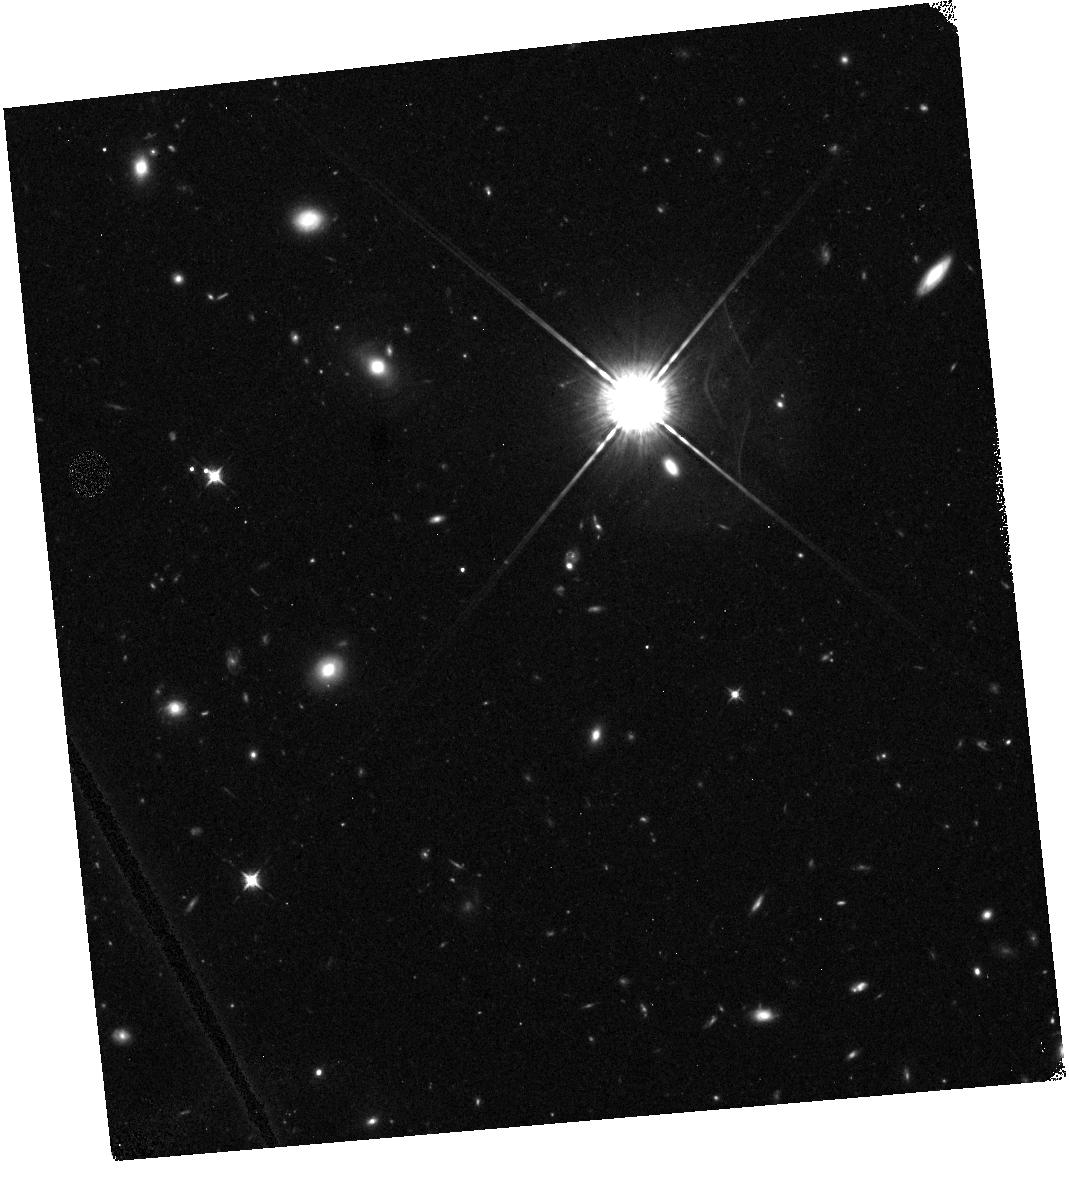
Target: field at RA 17.547°, Dec -2.376°
Instrument: WFC3/IR
Filter: F098M
Exposure: 48 min
Observation ID: hst_11702_02_wfc3_ir_f098m_ib8e02

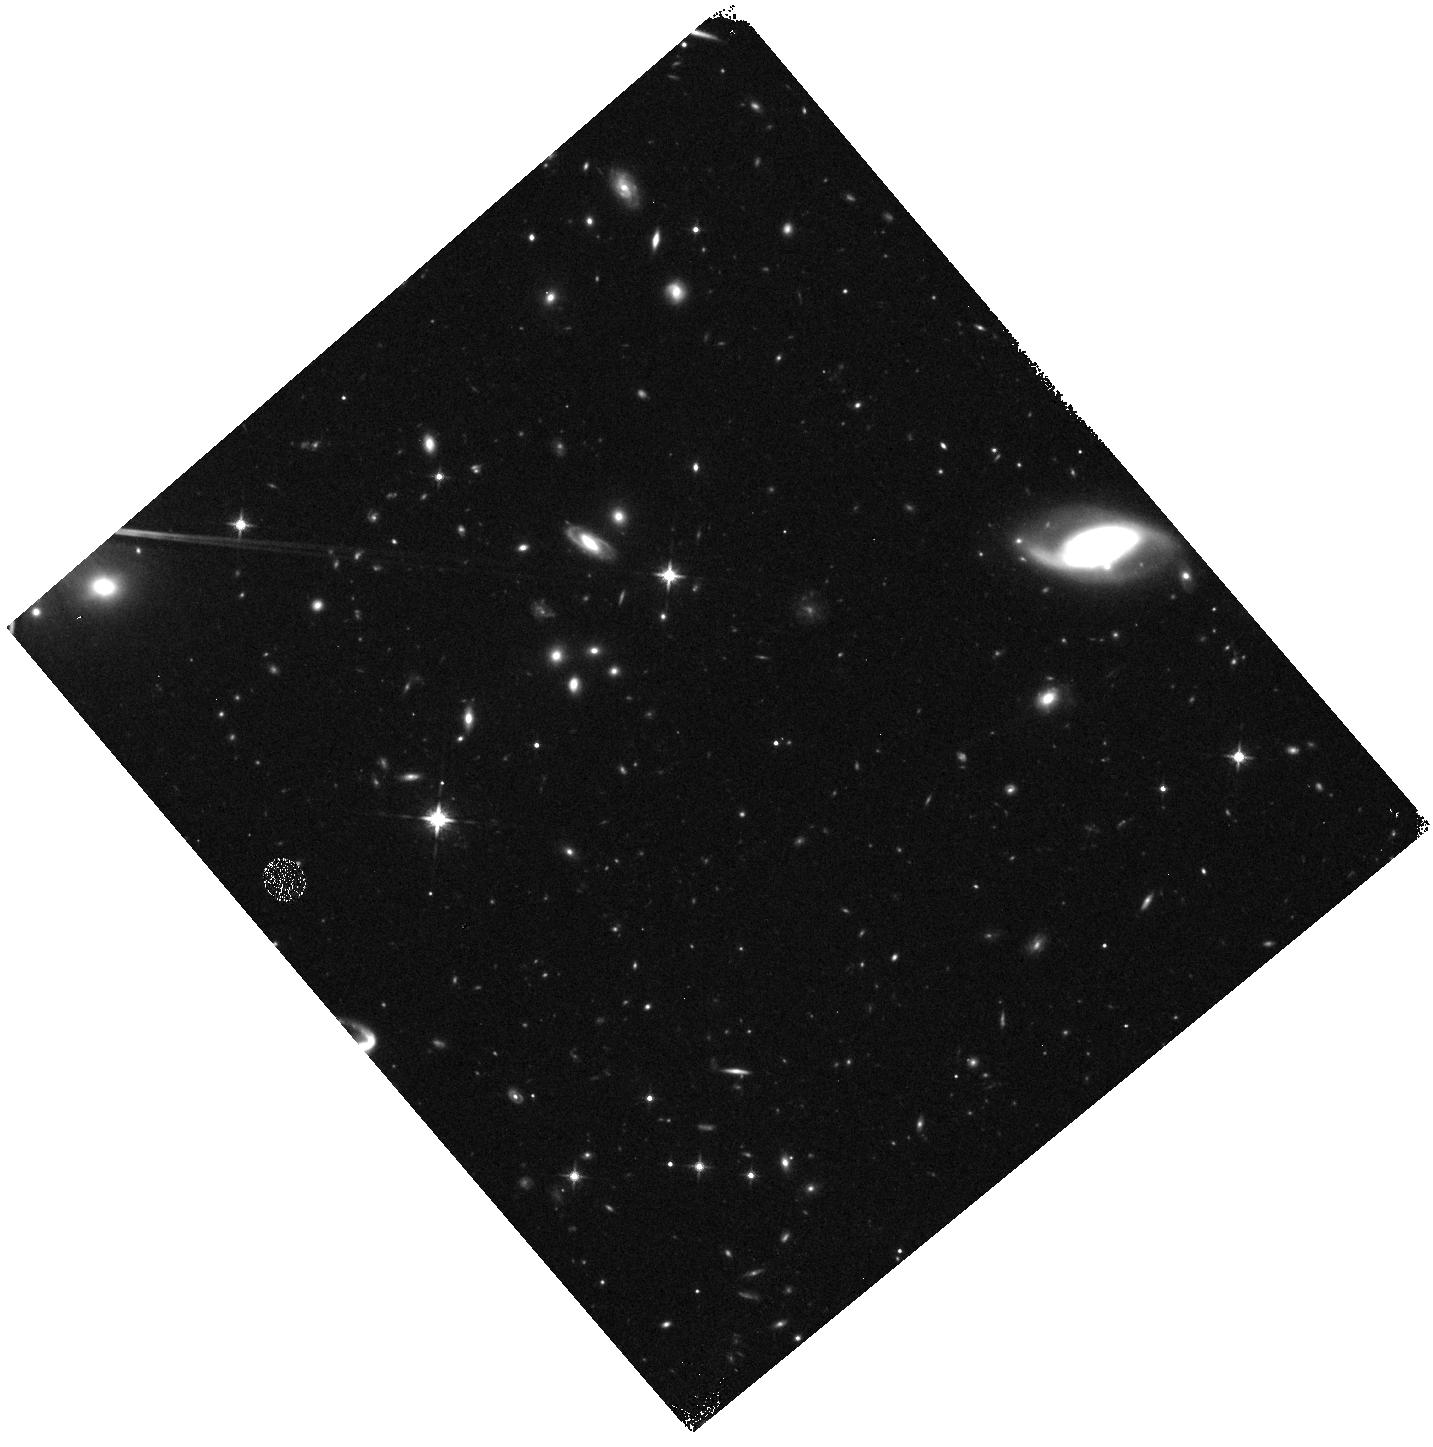
Target: field at RA 231.038°, Dec 9.905°
Instrument: WFC3/IR
Filter: F125W
Exposure: 27 min
Observation ID: hst_11702_55_wfc3_ir_f125w_ib8e55

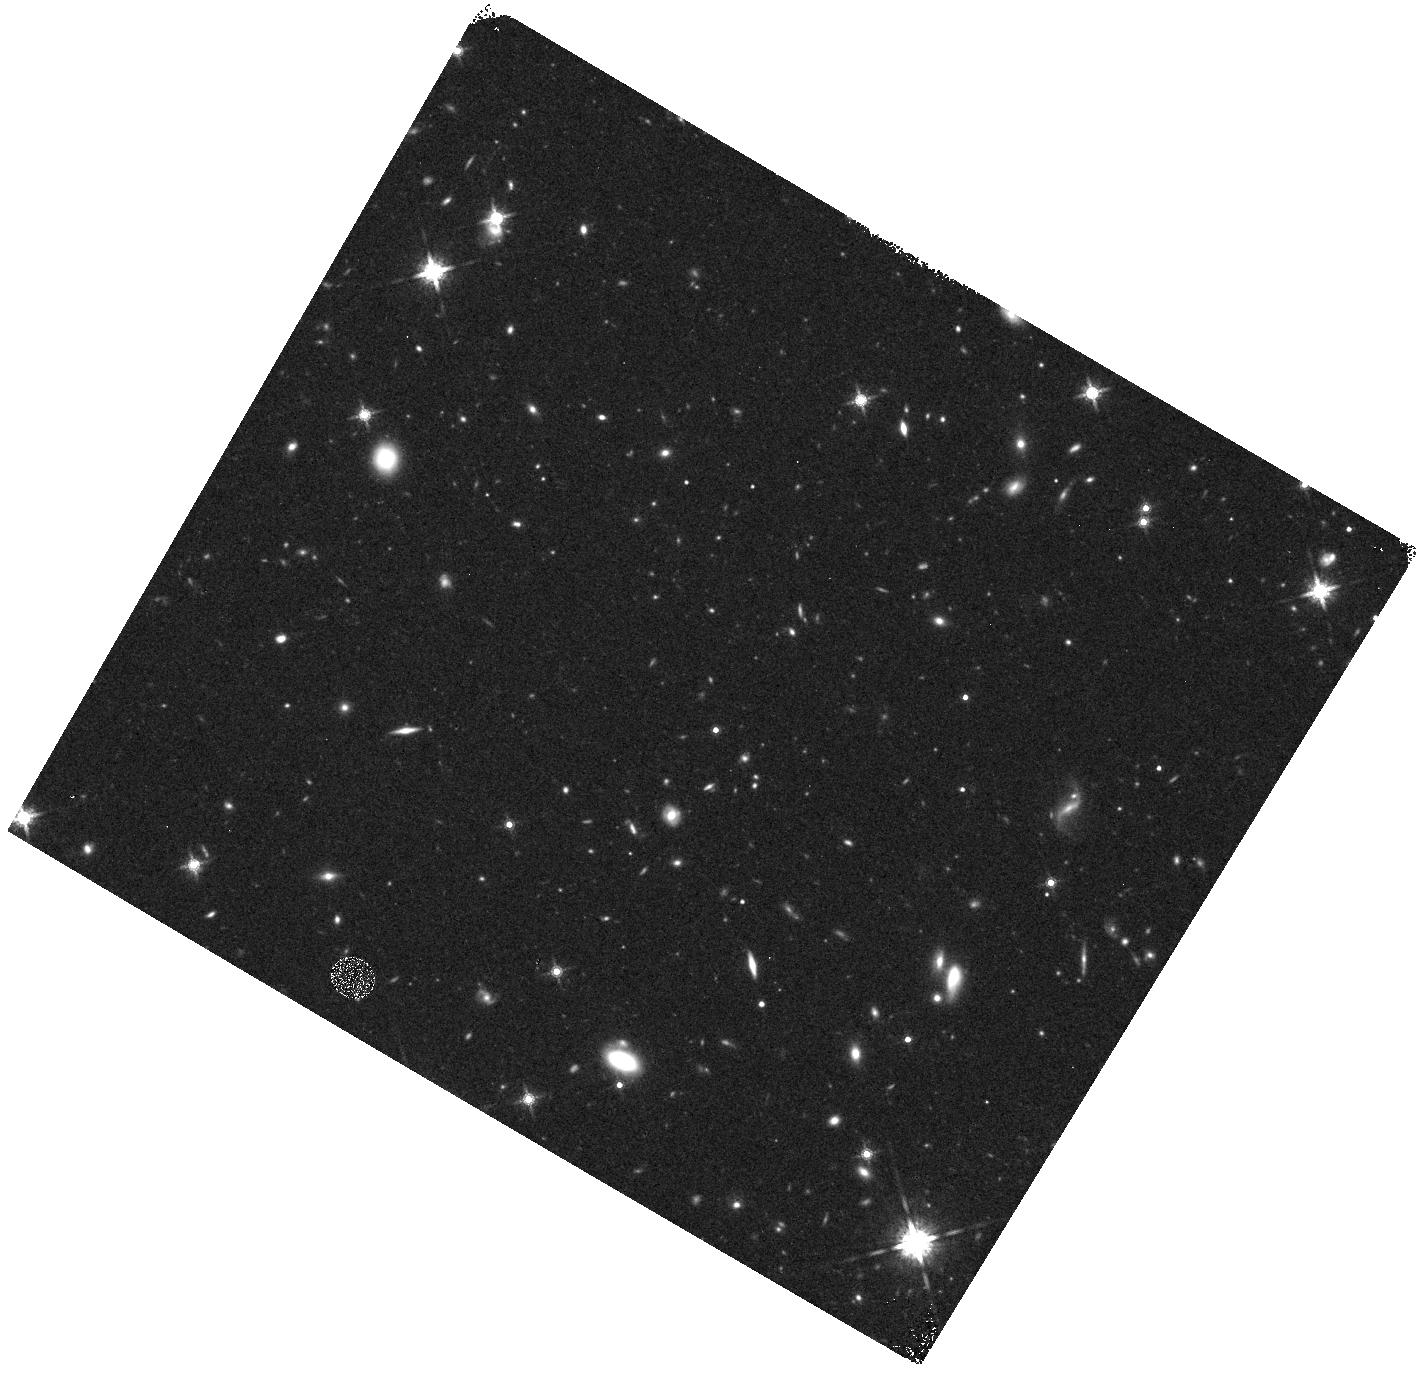
Target: field at RA 117.707°, Dec 29.282°
Instrument: WFC3/IR
Filter: F160W
Exposure: 22 min
Observation ID: hst_11702_46_wfc3_ir_f160w_ib8e46

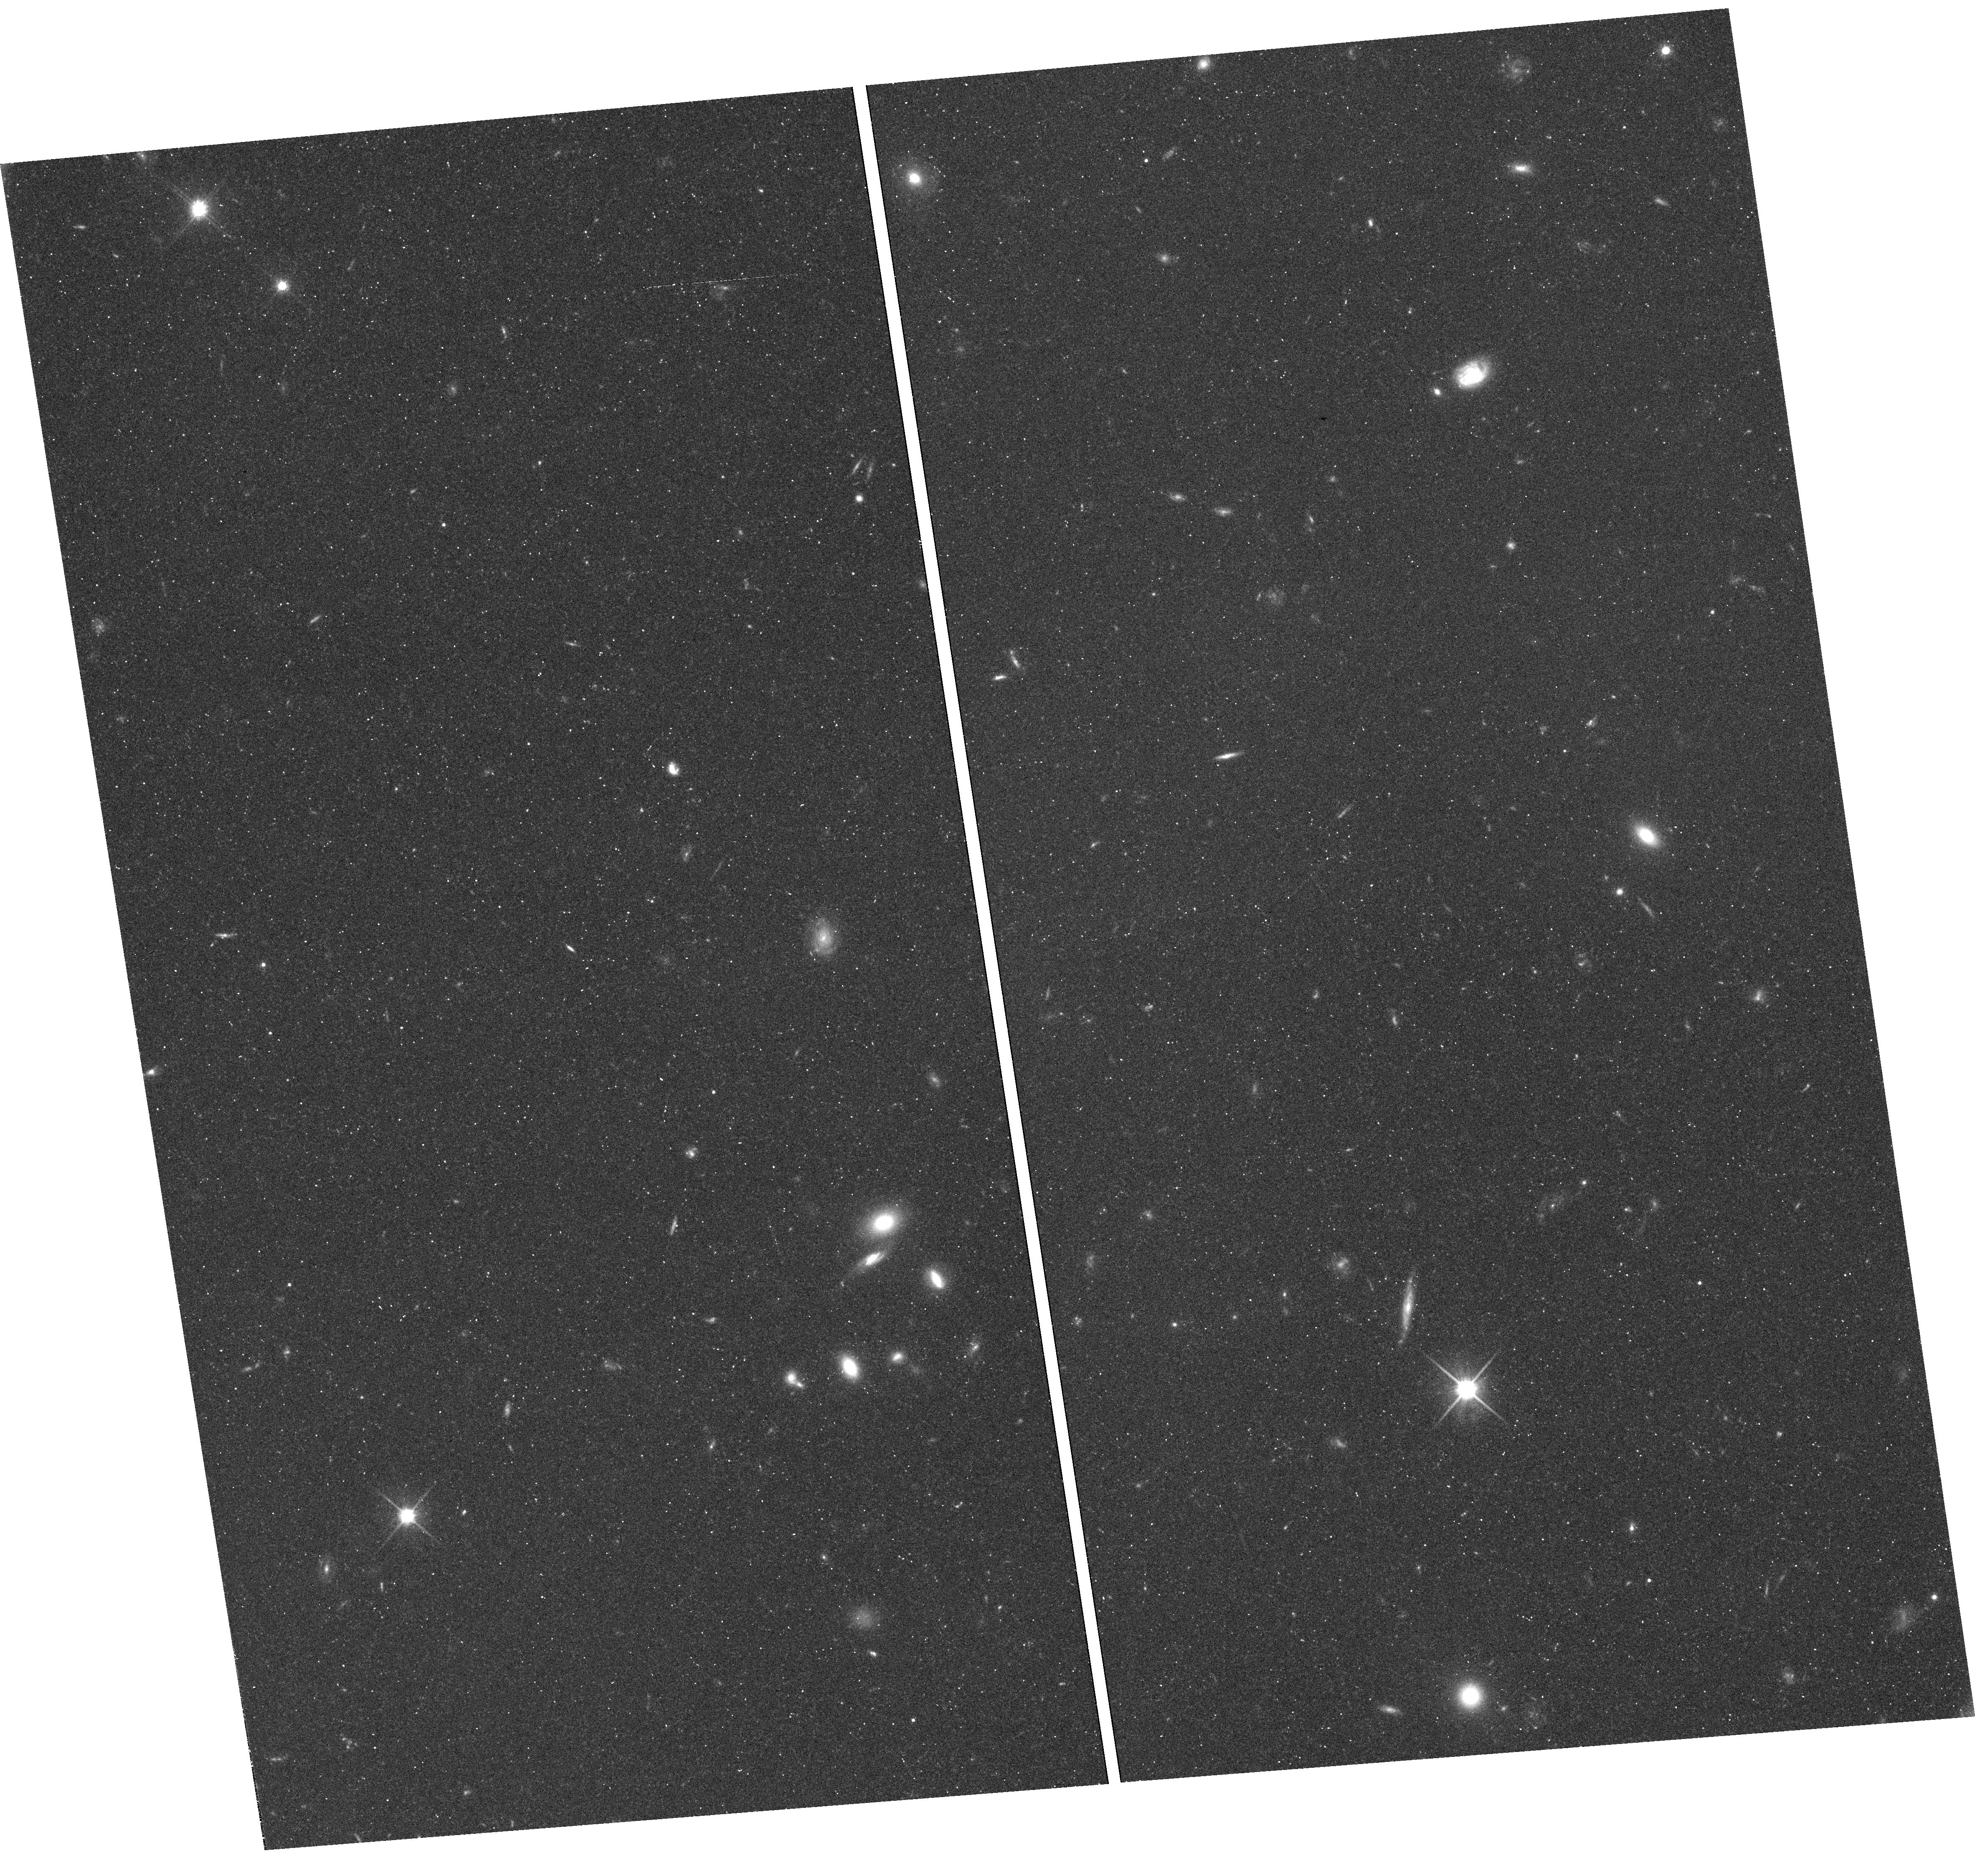
Target: field at RA 356.263°, Dec -0.903°
Instrument: WFC3/UVIS
Filter: F600LP
Exposure: 34 min
Observation ID: hst_11702_56_wfc3_uvis_f600lp_ib8e56

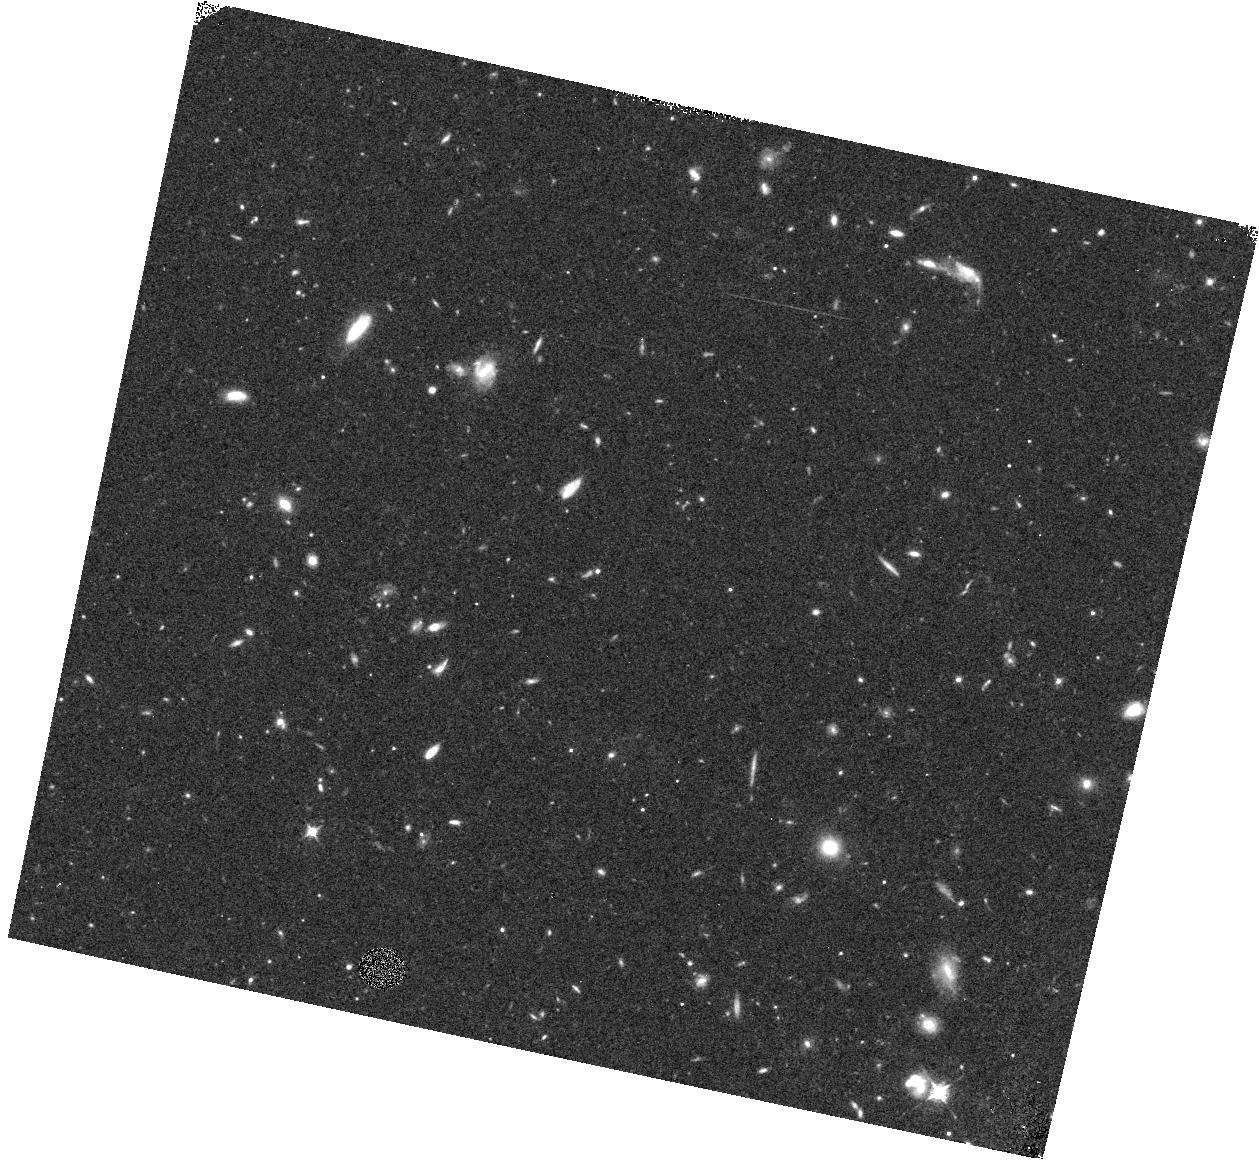
Target: field at RA 204.200°, Dec -0.462°
Instrument: WFC3/IR
Filter: F098M
Exposure: 40 min
Observation ID: hst_11702_21_wfc3_ir_f098m_ib8e21

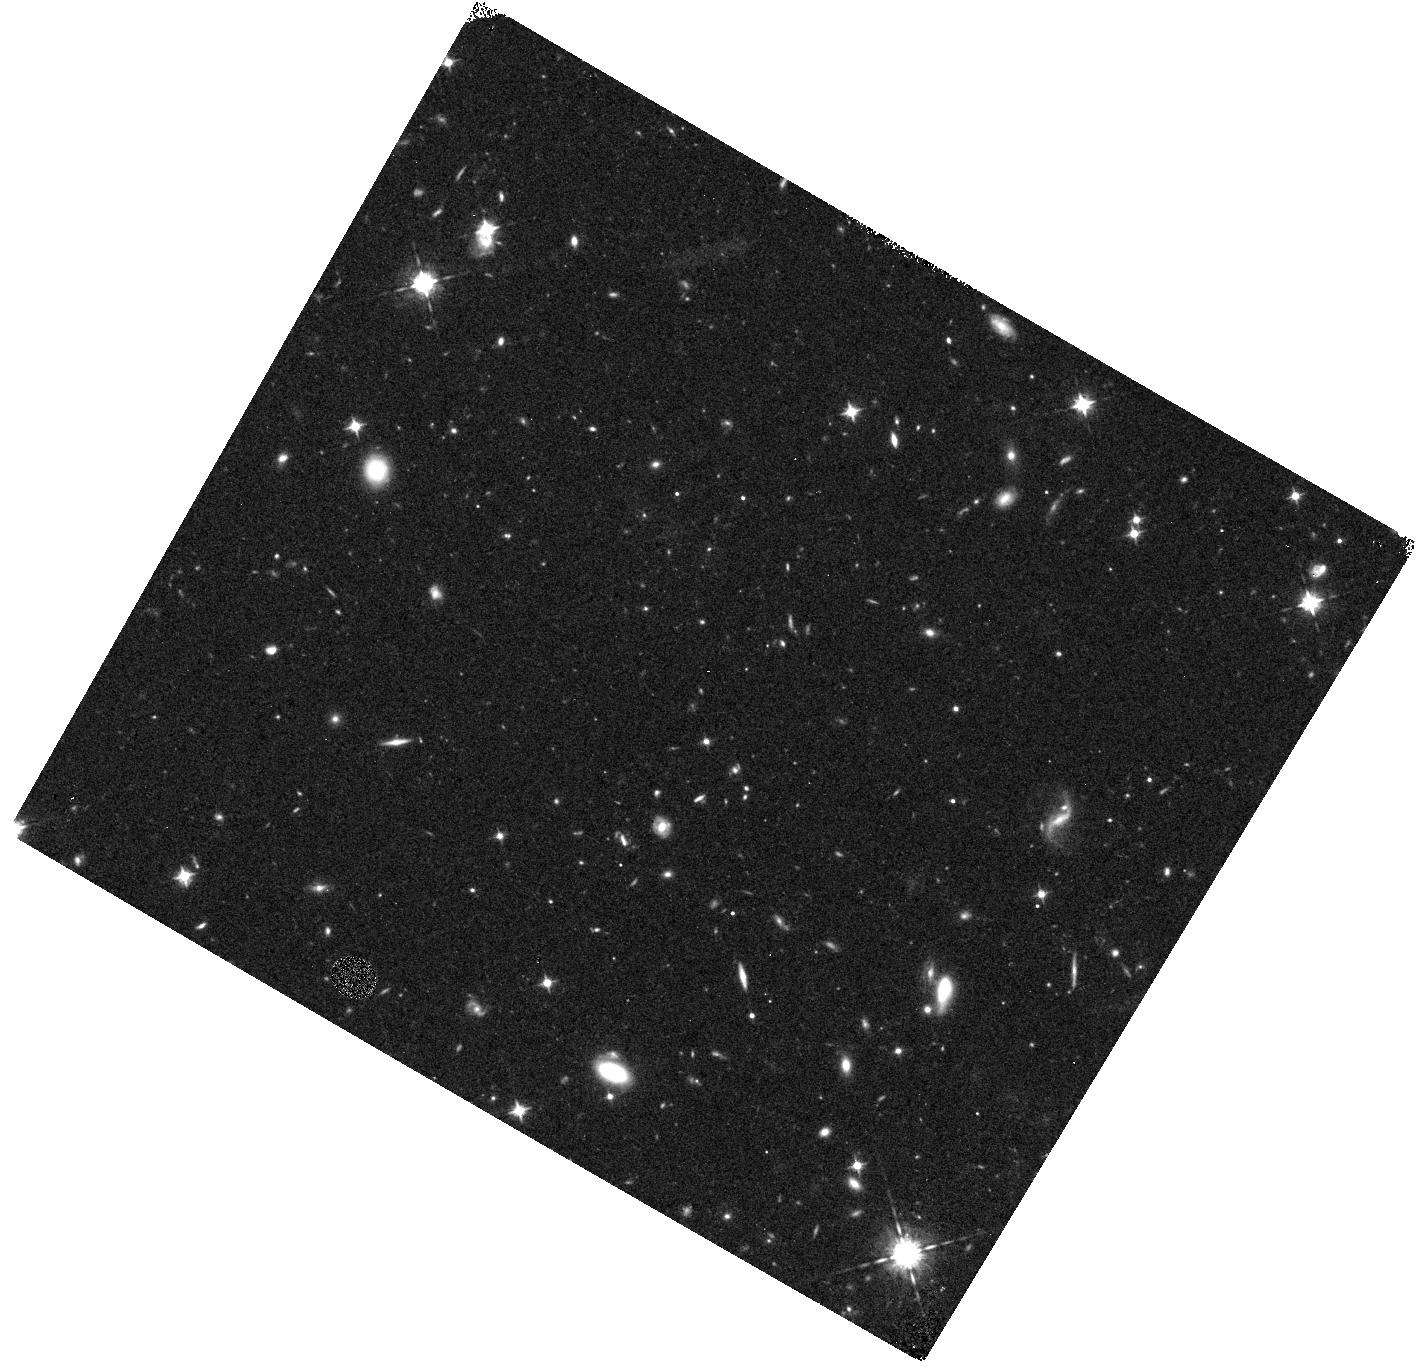
Target: field at RA 117.706°, Dec 29.283°
Instrument: WFC3/IR
Filter: F098M
Exposure: 48 min
Observation ID: hst_11702_49_wfc3_ir_f098m_ib8e49

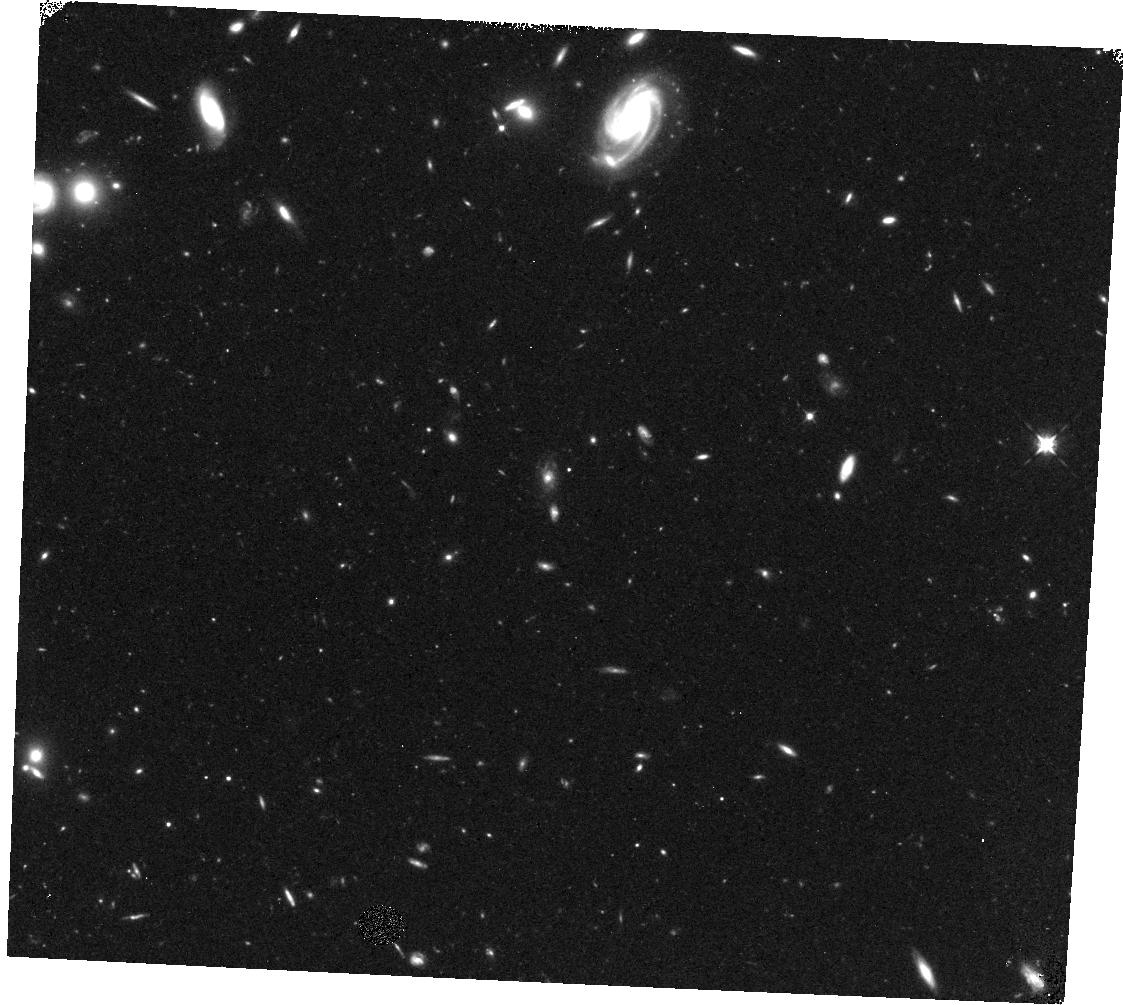
Target: field at RA 205.128°, Dec 41.386°
Instrument: WFC3/IR
Filter: F098M
Exposure: 45 min
Observation ID: hst_11702_34_wfc3_ir_f098m_ib8e34

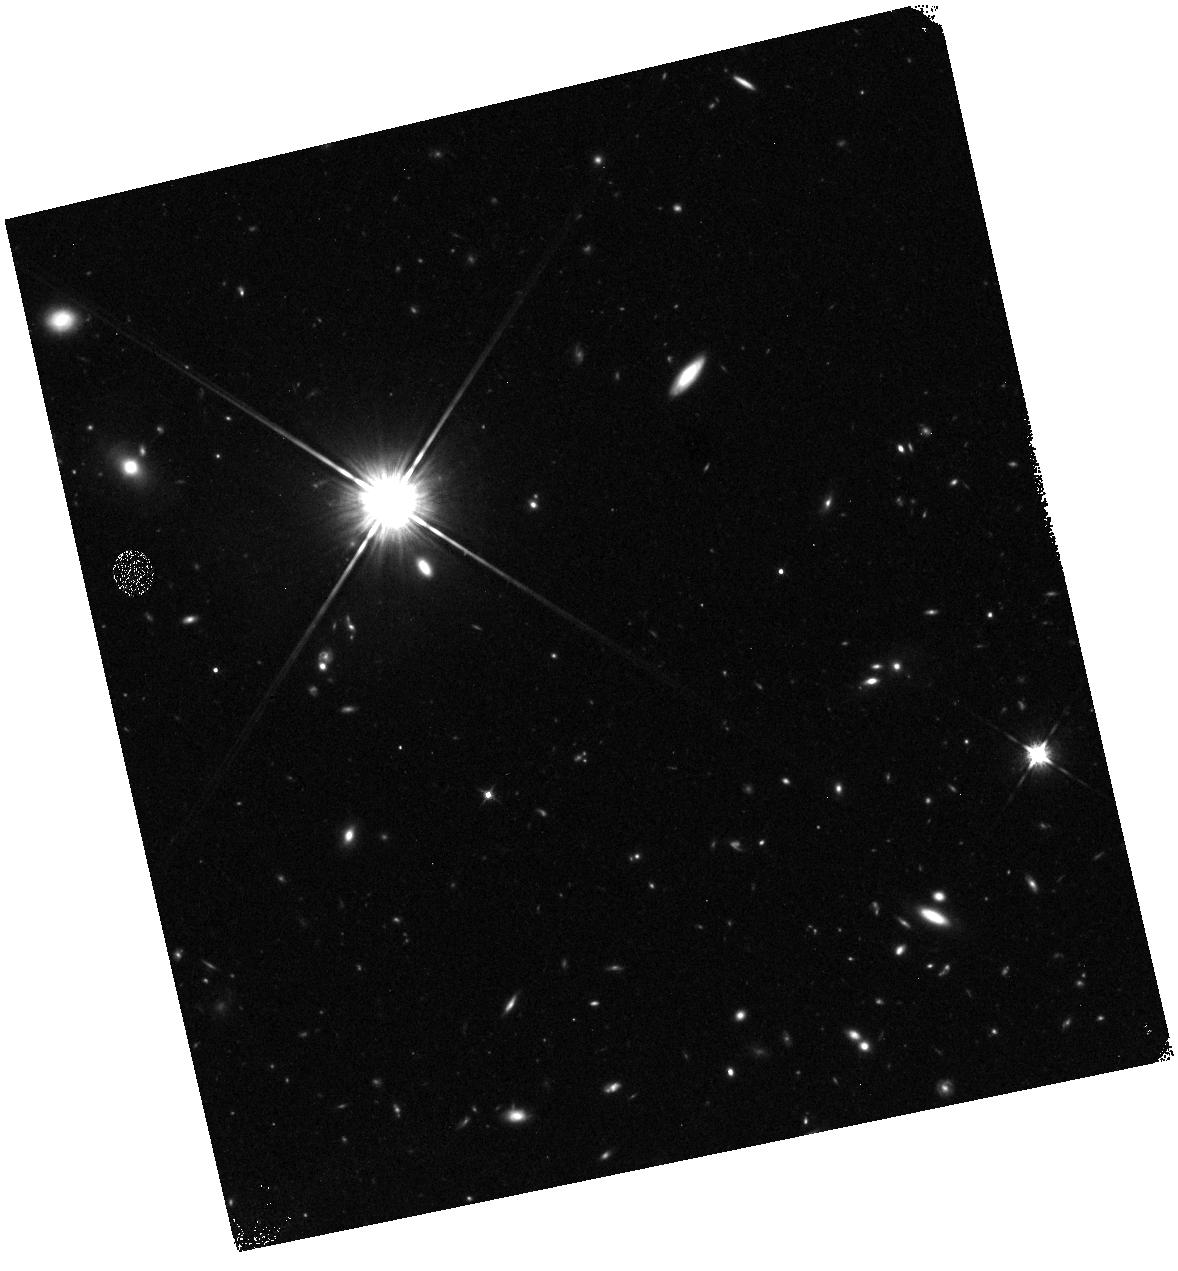
Target: field at RA 17.537°, Dec -2.374°
Instrument: WFC3/IR
Filter: F125W
Exposure: 27 min
Observation ID: hst_11702_10_wfc3_ir_f125w_ib8e10

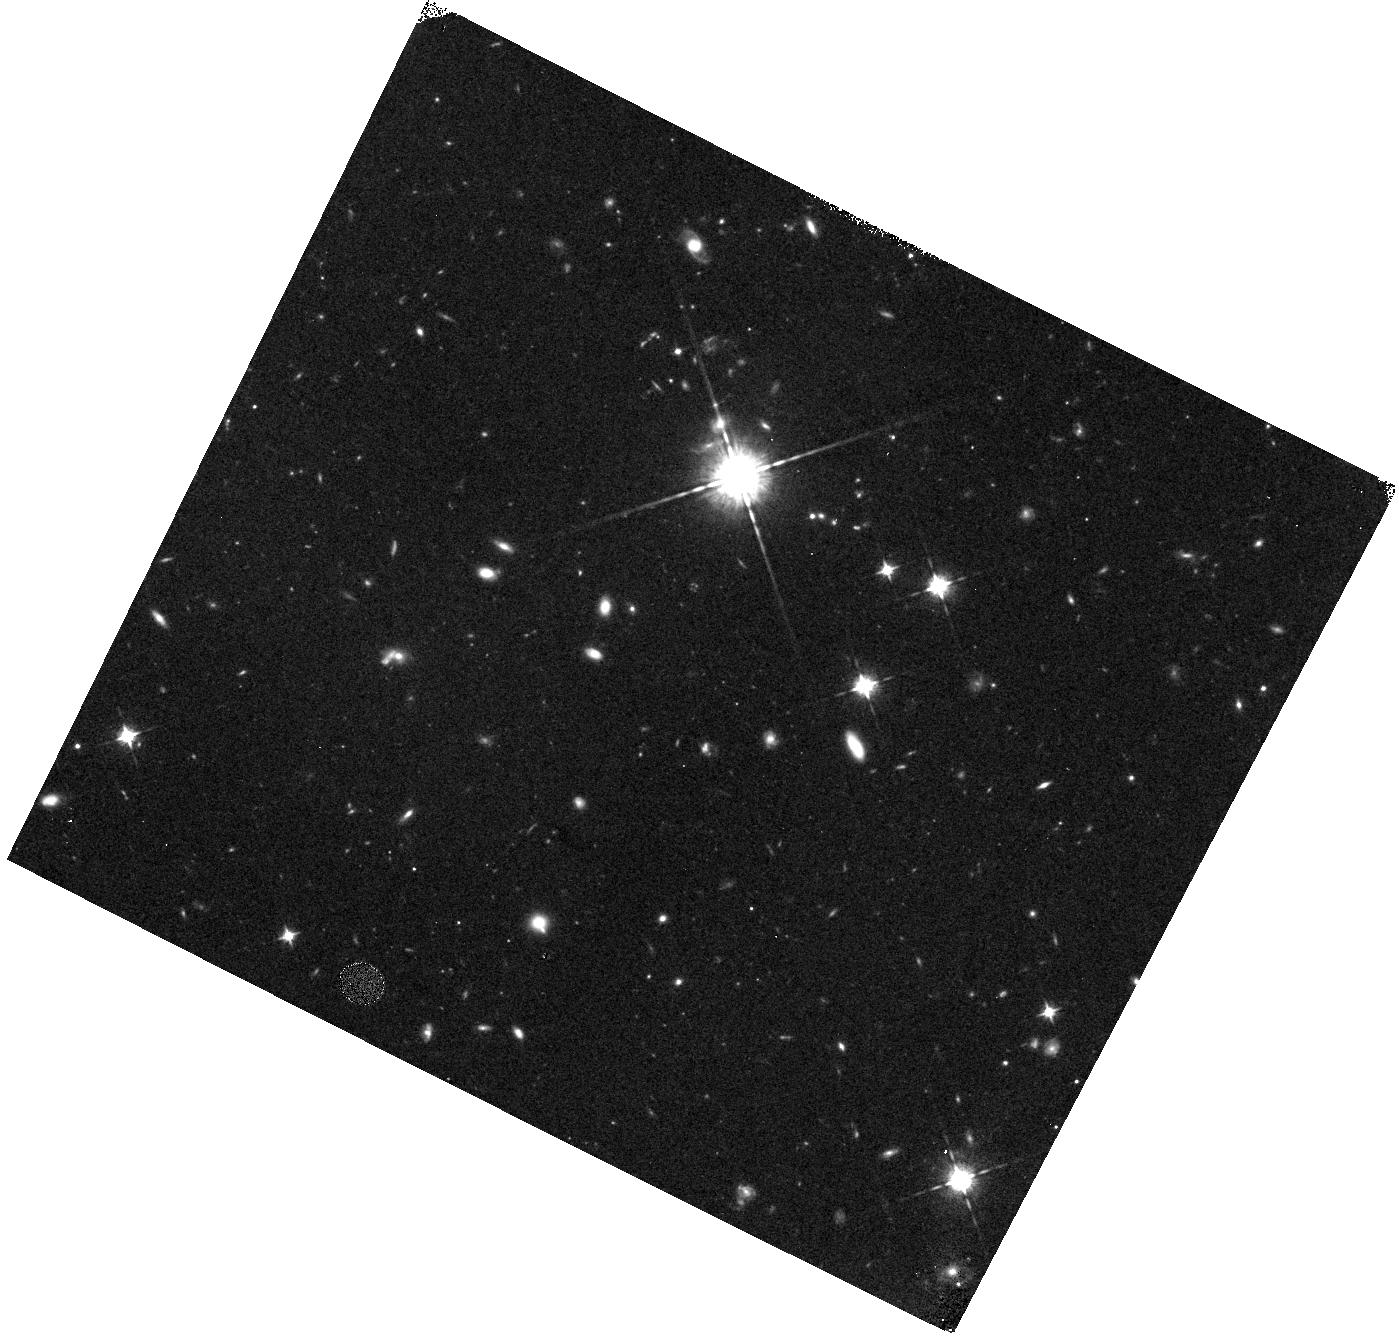
Target: field at RA 195.315°, Dec -0.007°
Instrument: WFC3/IR
Filter: F098M
Exposure: 48 min
Observation ID: hst_11702_17_wfc3_ir_f098m_ib8e17

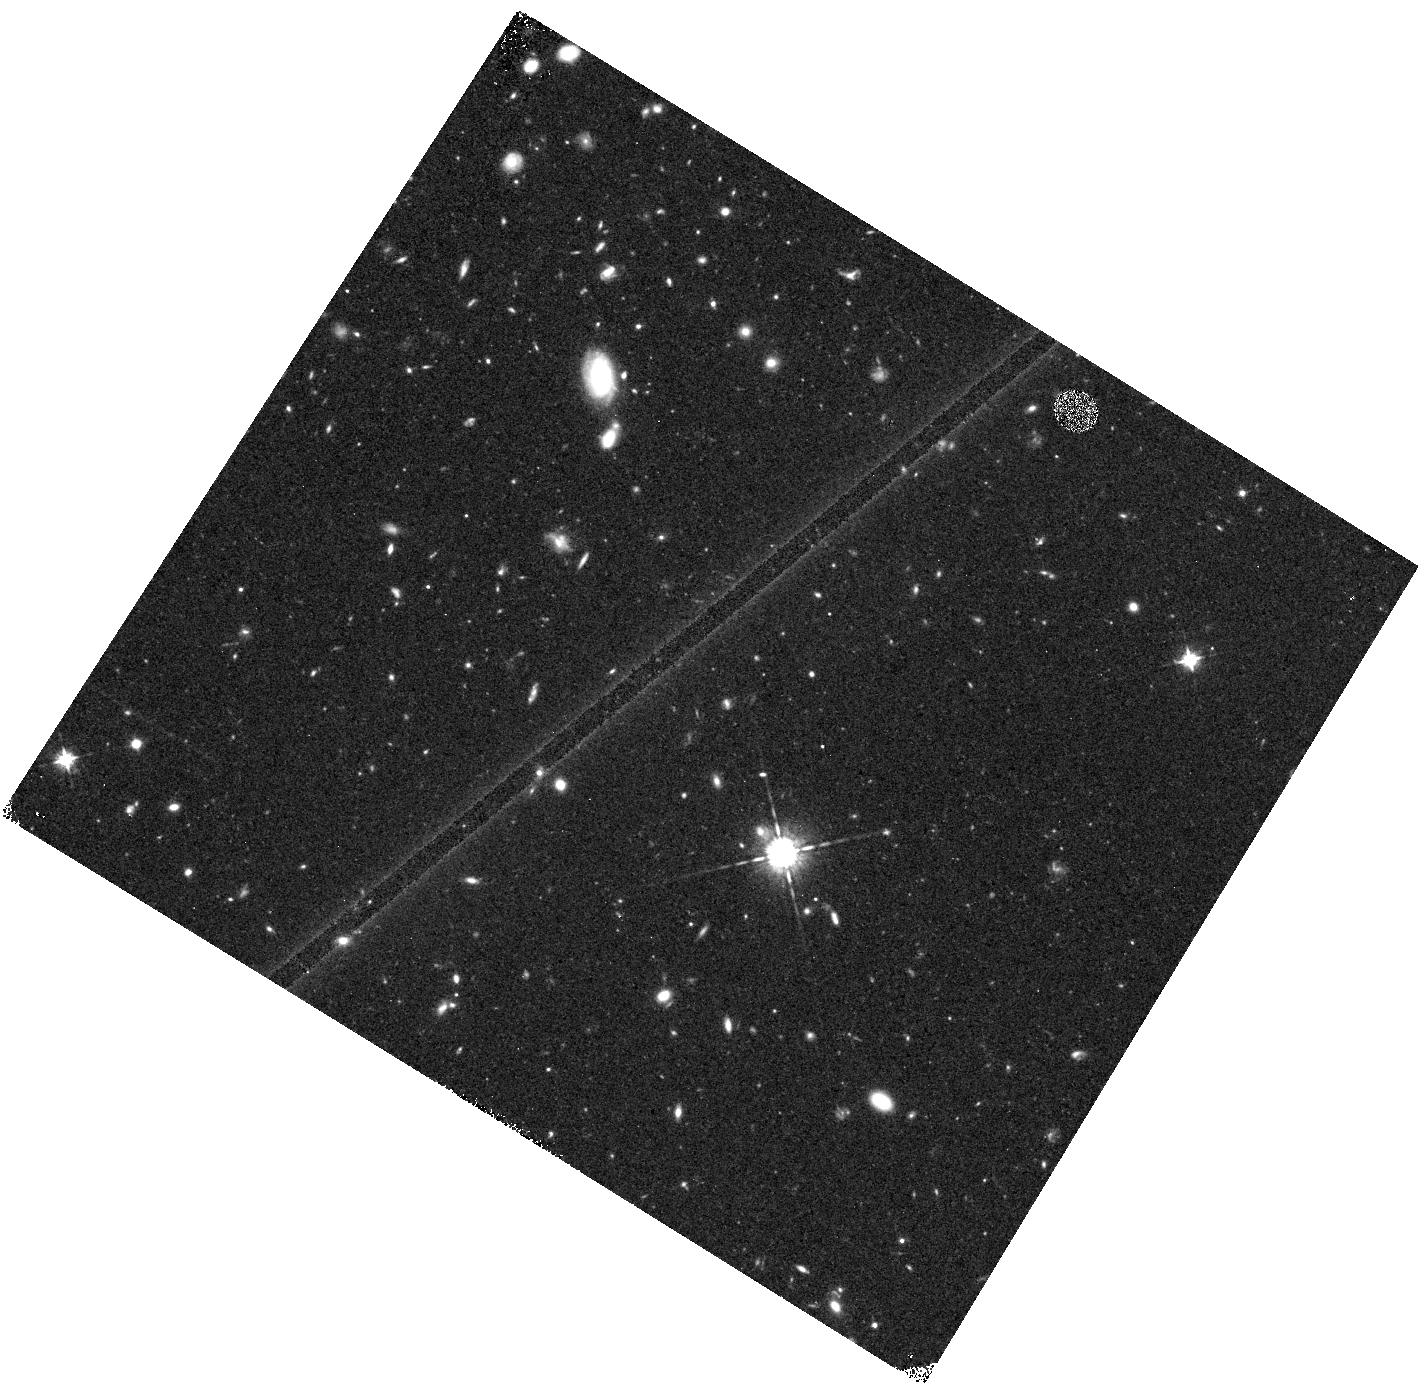
Target: field at RA 182.358°, Dec 45.723°
Instrument: WFC3/IR
Filter: F098M
Exposure: 50 min
Observation ID: hst_11702_62_wfc3_ir_f098m_ib8e62

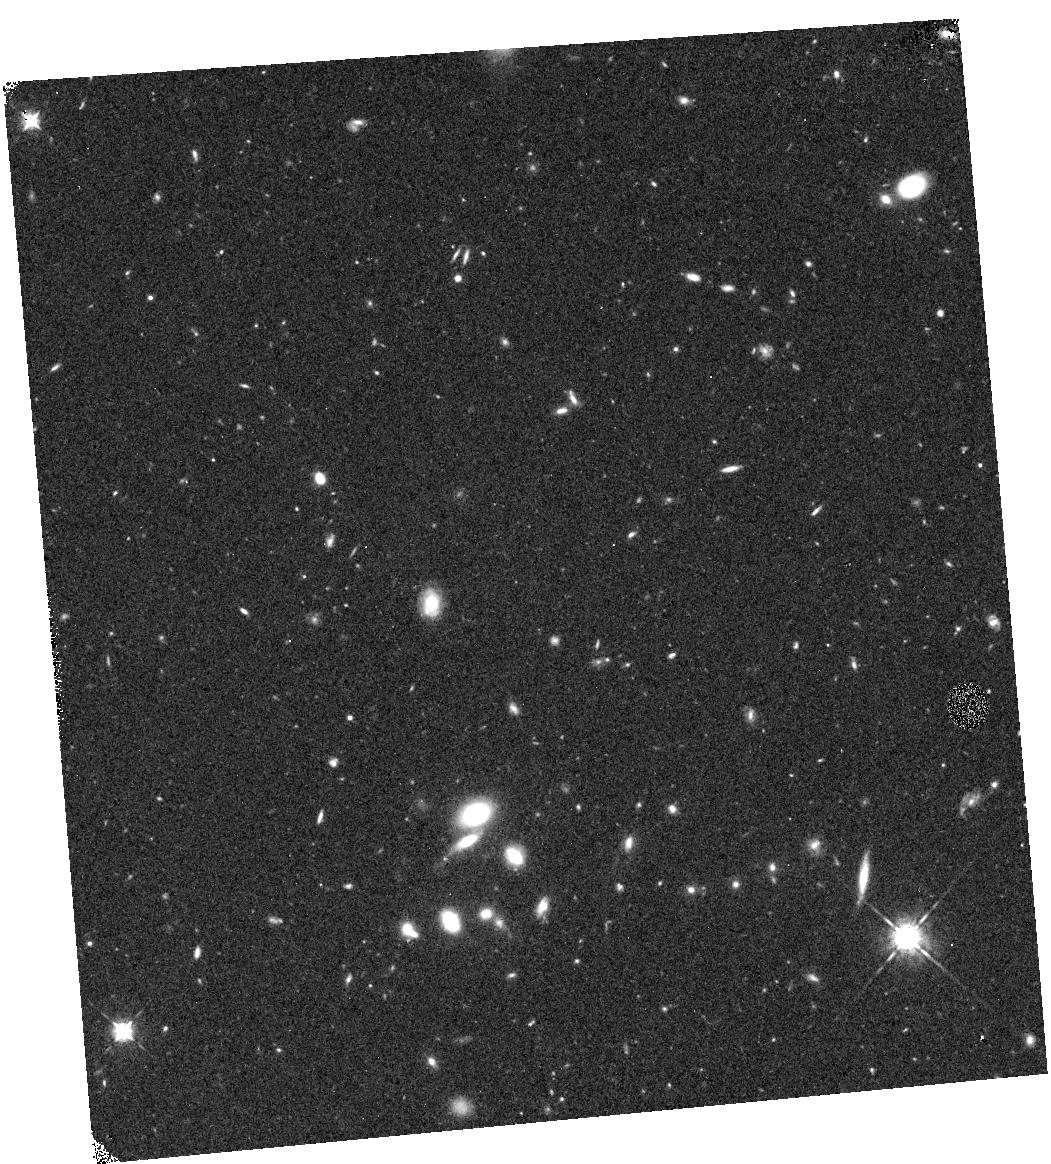
Target: field at RA 356.263°, Dec -0.900°
Instrument: WFC3/IR
Filter: F098M
Exposure: 47 min
Observation ID: hst_11702_58_wfc3_ir_f098m_ib8e58

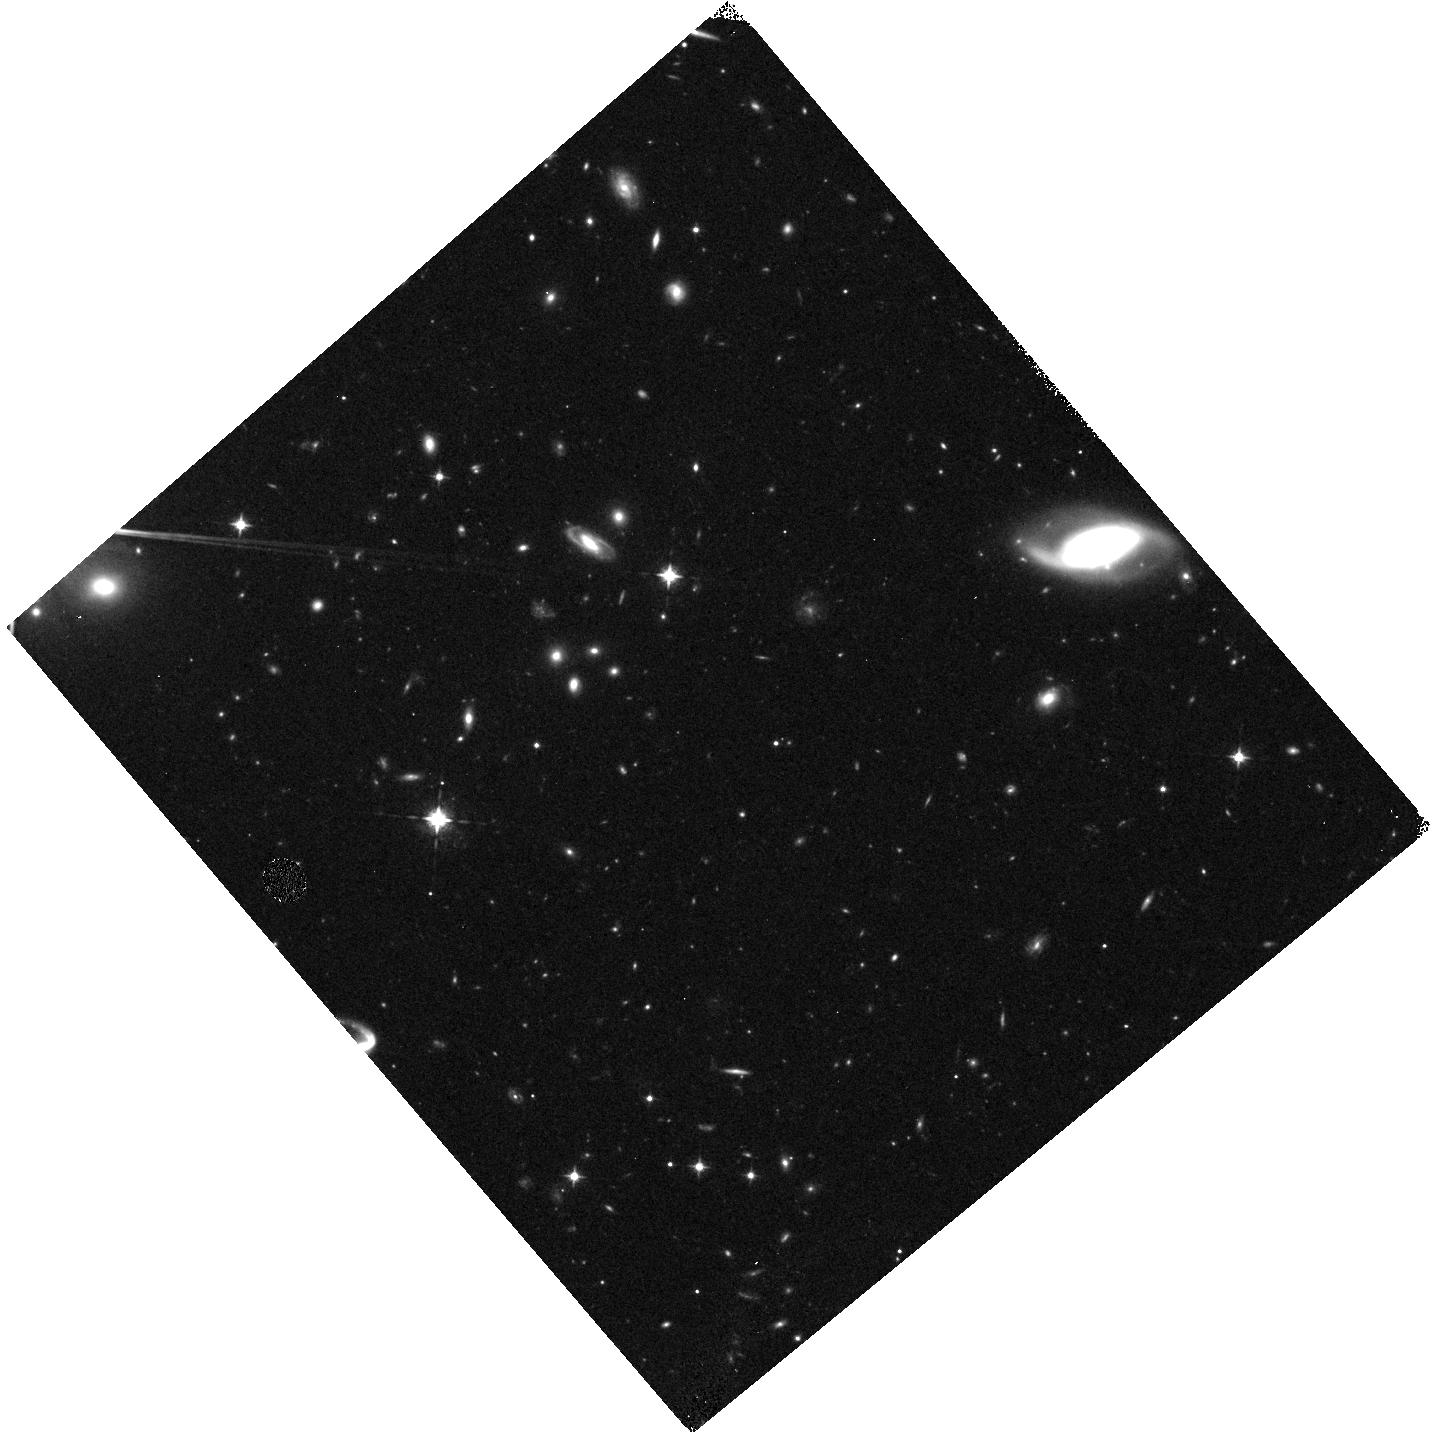
Target: field at RA 231.038°, Dec 9.905°
Instrument: WFC3/IR
Filter: F098M
Exposure: 48 min
Observation ID: hst_11702_53_wfc3_ir_f098m_ib8e53

Search for Very High-z Galaxies with WFC3 Pure Parallel (PI: Yan, Haojing)

WFC3 will provide an unprecedented probe to the early universe beyond the current redshift frontier. Here we propose a pure parallel program using this new instrument to search for Lyman-break galaxies at 6.5<z<8.8 and to probe the epoch of reionization, a hallmark event in the history of the early universe. We request 200 orbits, spreading over 30 ~ 50 high Galactic latitude visits (|b|>20deg) that last for 4 orbits and longer, resulting a total survey area of about 140~230 square arcminute. Based on our understanding of the new HST parallel observation scheduling process, we believe that the total number of long-duration pure parallel visits in Cycle 17 should be sufficient to accommodate our program. We waive all proprietary rights to our data, and will also make the enhanced data products public in a timely manner. (1) We will use both the UVIS and the IR channels, and do not need to seek optical data from elsewhere. (2) Our program will likely triple the size of the probable candidate samples at z~7 and z~8, and will complement other targeted programs aiming at the similar redshift range. (3) Being a pure parallel program, our survey will only make very limited demand on the scarce HST resources. More importantly, as the pure parallel pointings will be at random sight-lines, our program will be least affected by the bias due to the large scale structure ("cosmic variance"). (4) We aim at the most luminous LBG population, and will address the bright-end of the luminosity function at z~8 and z~7. We will constrain the value of L* in particular, which is critical for understanding the star formation process and the stellar mass assembly history in the first few hundred million years of the universe. (5) The candidates from our survey, most of which will be the brightest ones that any surveys would be able to find, will have the best chance to be spectroscopically confirmed at the current 8--10m telescopes. (6) We will also find a large number of extremely red, old galaxies at intermediate redshifts, and the fine spatial resolution offered by the WFC3 will enable us constrain their formation history based on the study of their morphology, and hence shed light on their connection to the very early galaxies in the universe.